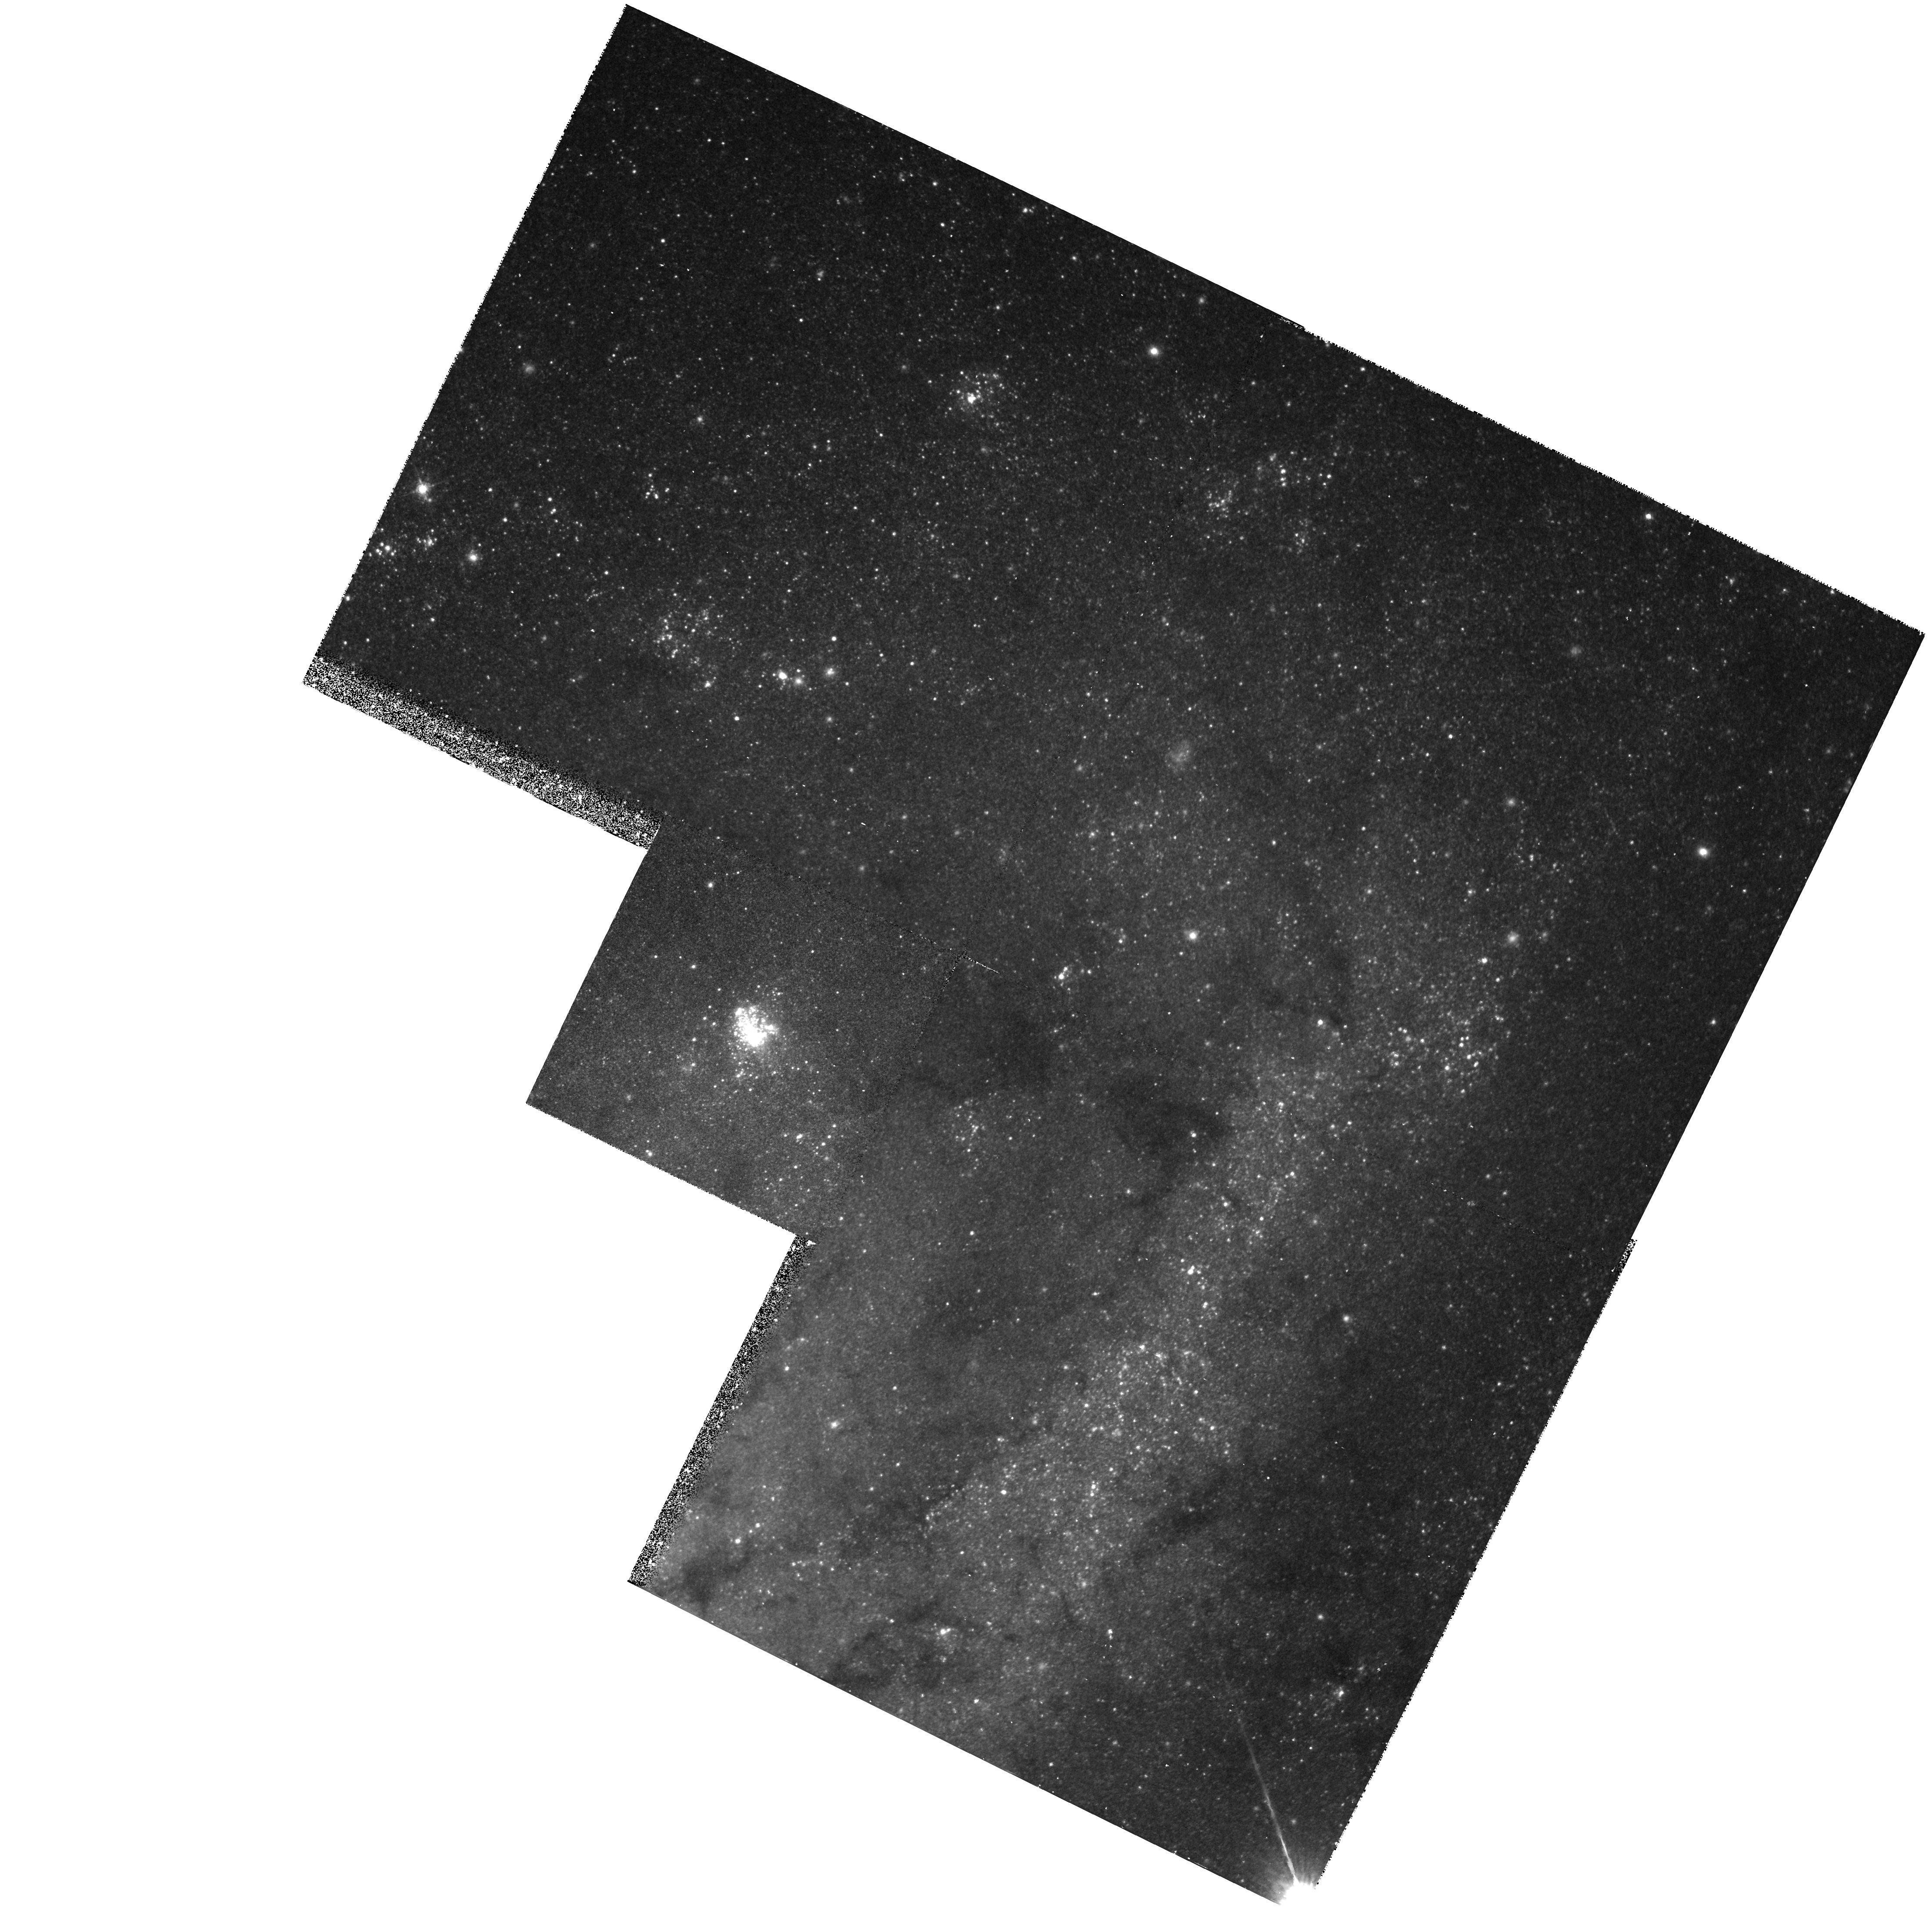
Target: NGC2403-174
Instrument: WFPC2/PC
Filter: F547M
Exposure: 23 min
Observation ID: hst_5383_02_wfpc2_pc_f547m_u27i02

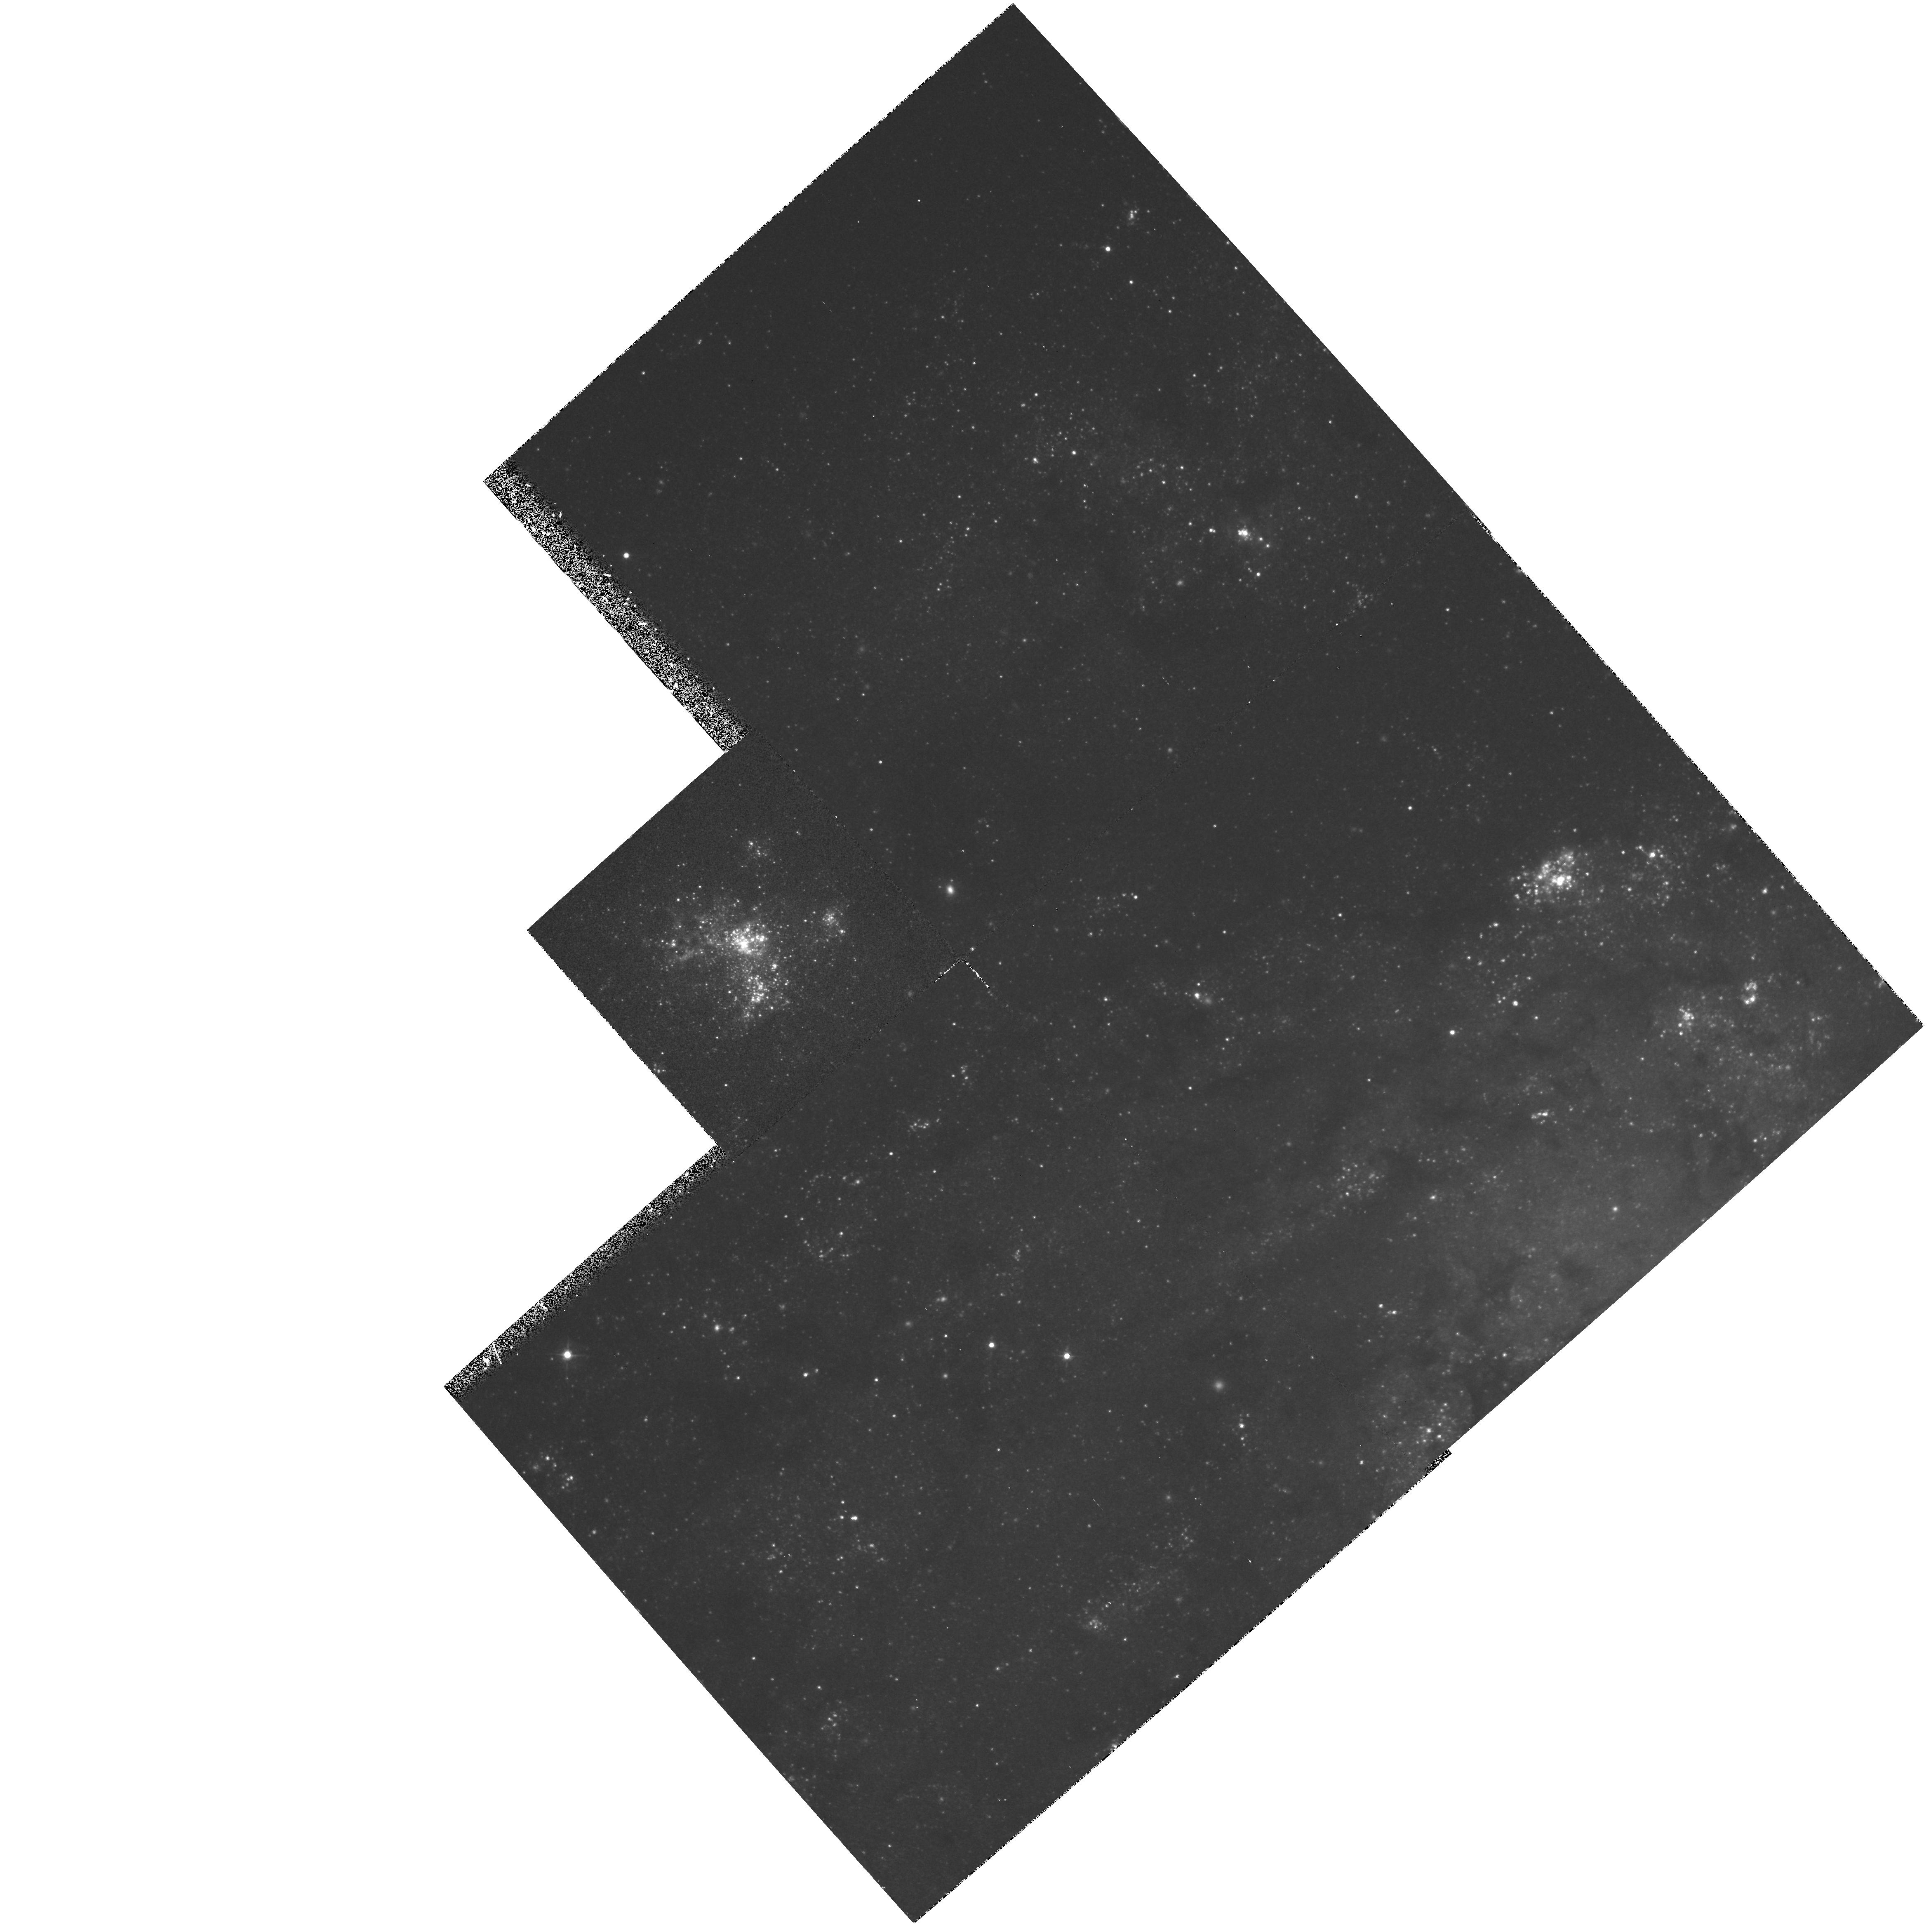
Target: NGC2403-298
Instrument: WFPC2/PC
Filter: F439W
Exposure: 45 min
Observation ID: hst_5383_01_wfpc2_pc_f439w_u27i01

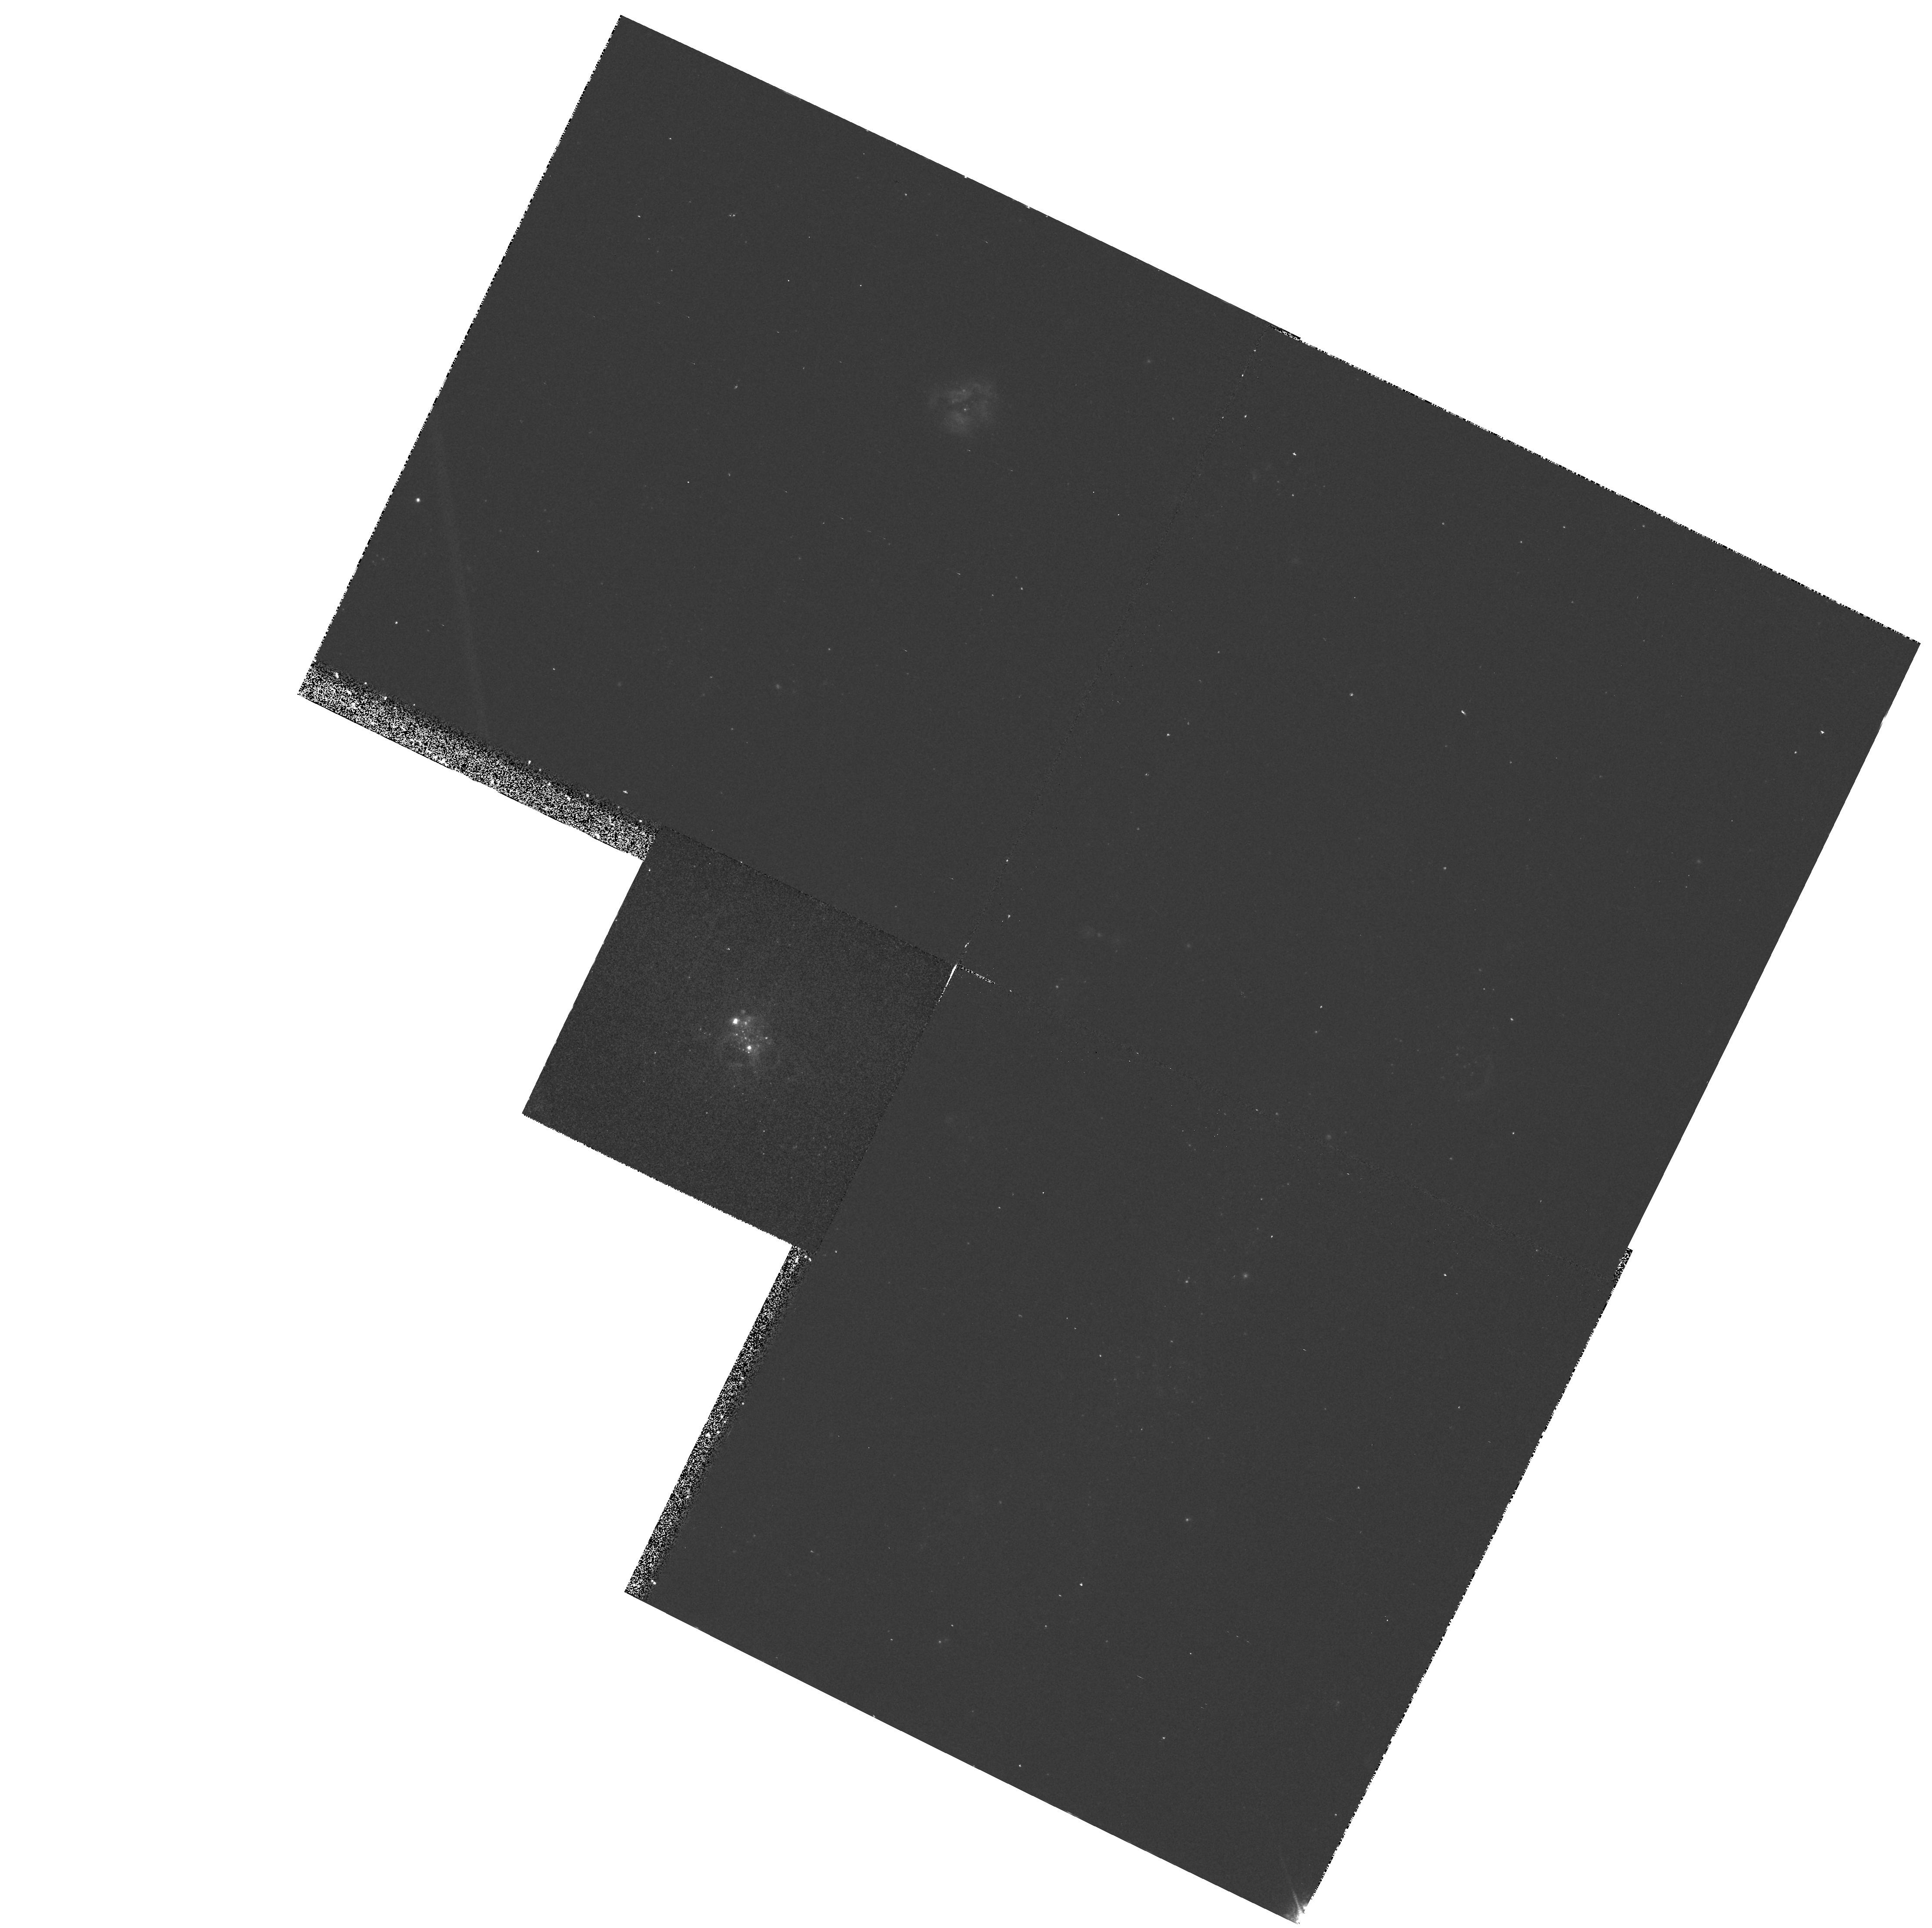
Target: NGC2403-174
Instrument: WFPC2/PC
Filter: F502N
Exposure: 17 min
Observation ID: hst_5383_02_wfpc2_pc_f502n_u27i02

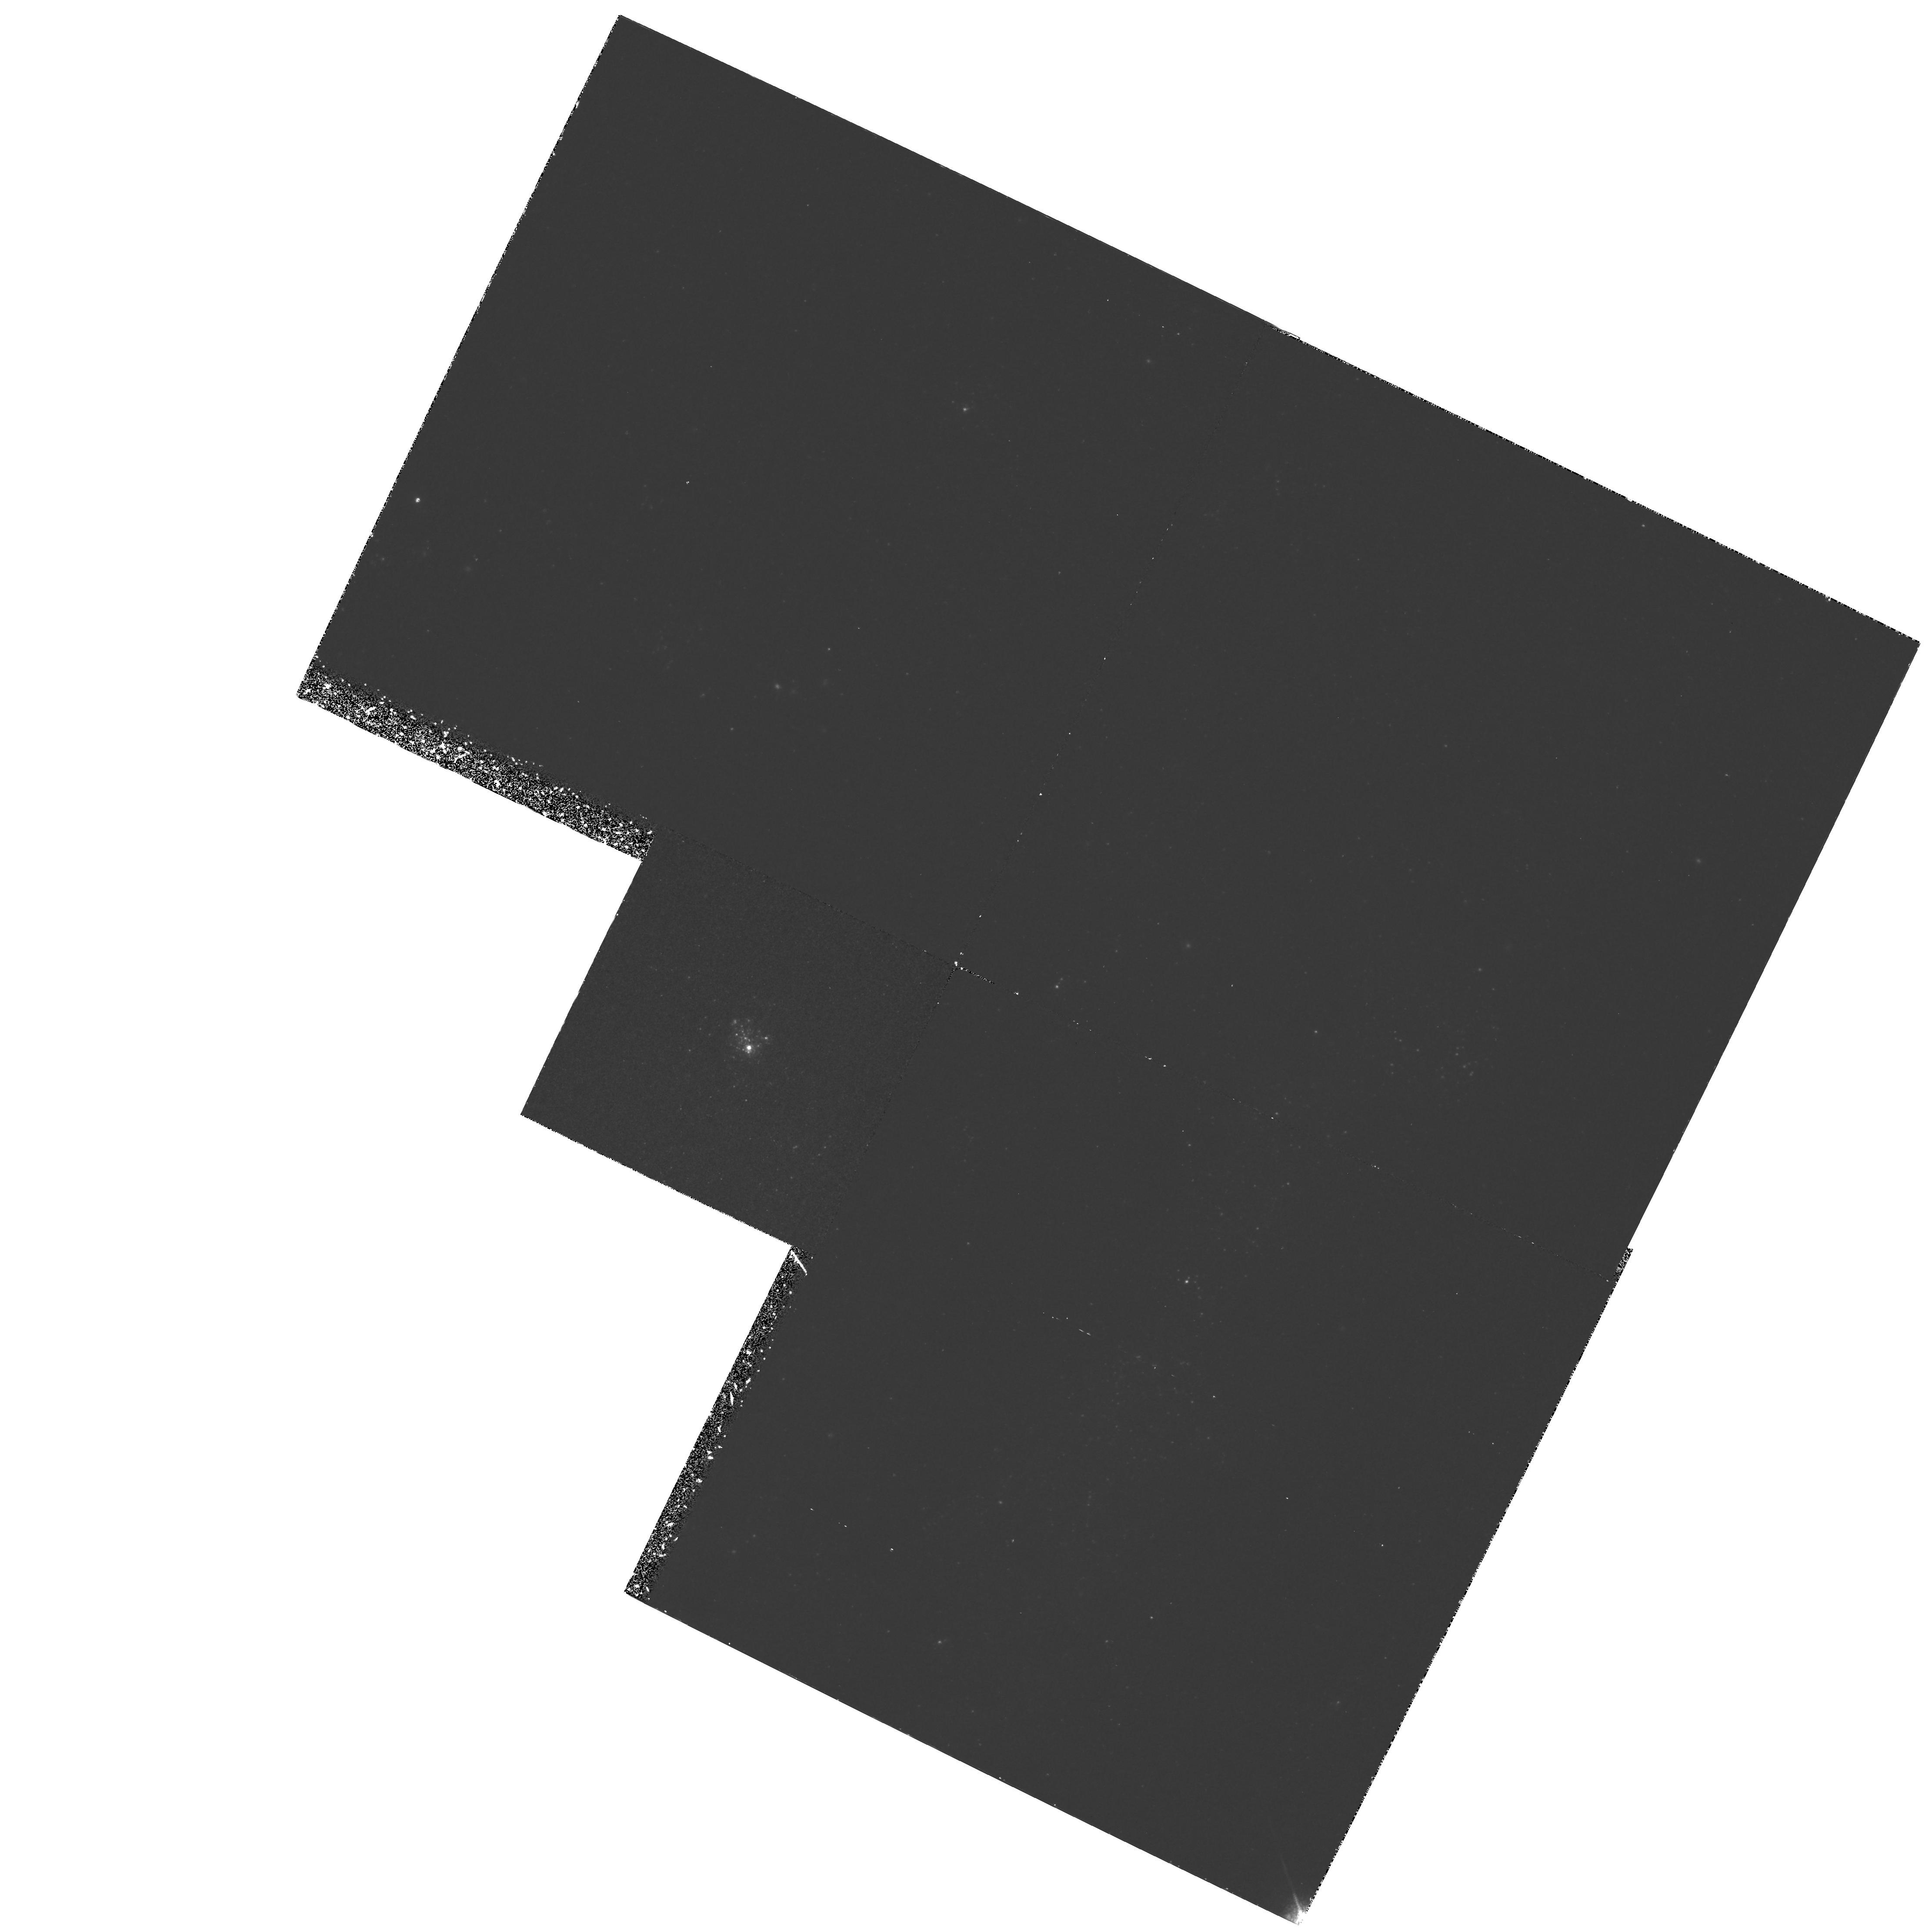
Target: NGC2403-174
Instrument: WFPC2/PC
Filter: F469N
Exposure: 3.1 h
Observation ID: hst_5383_02_wfpc2_pc_f469n_u27i02

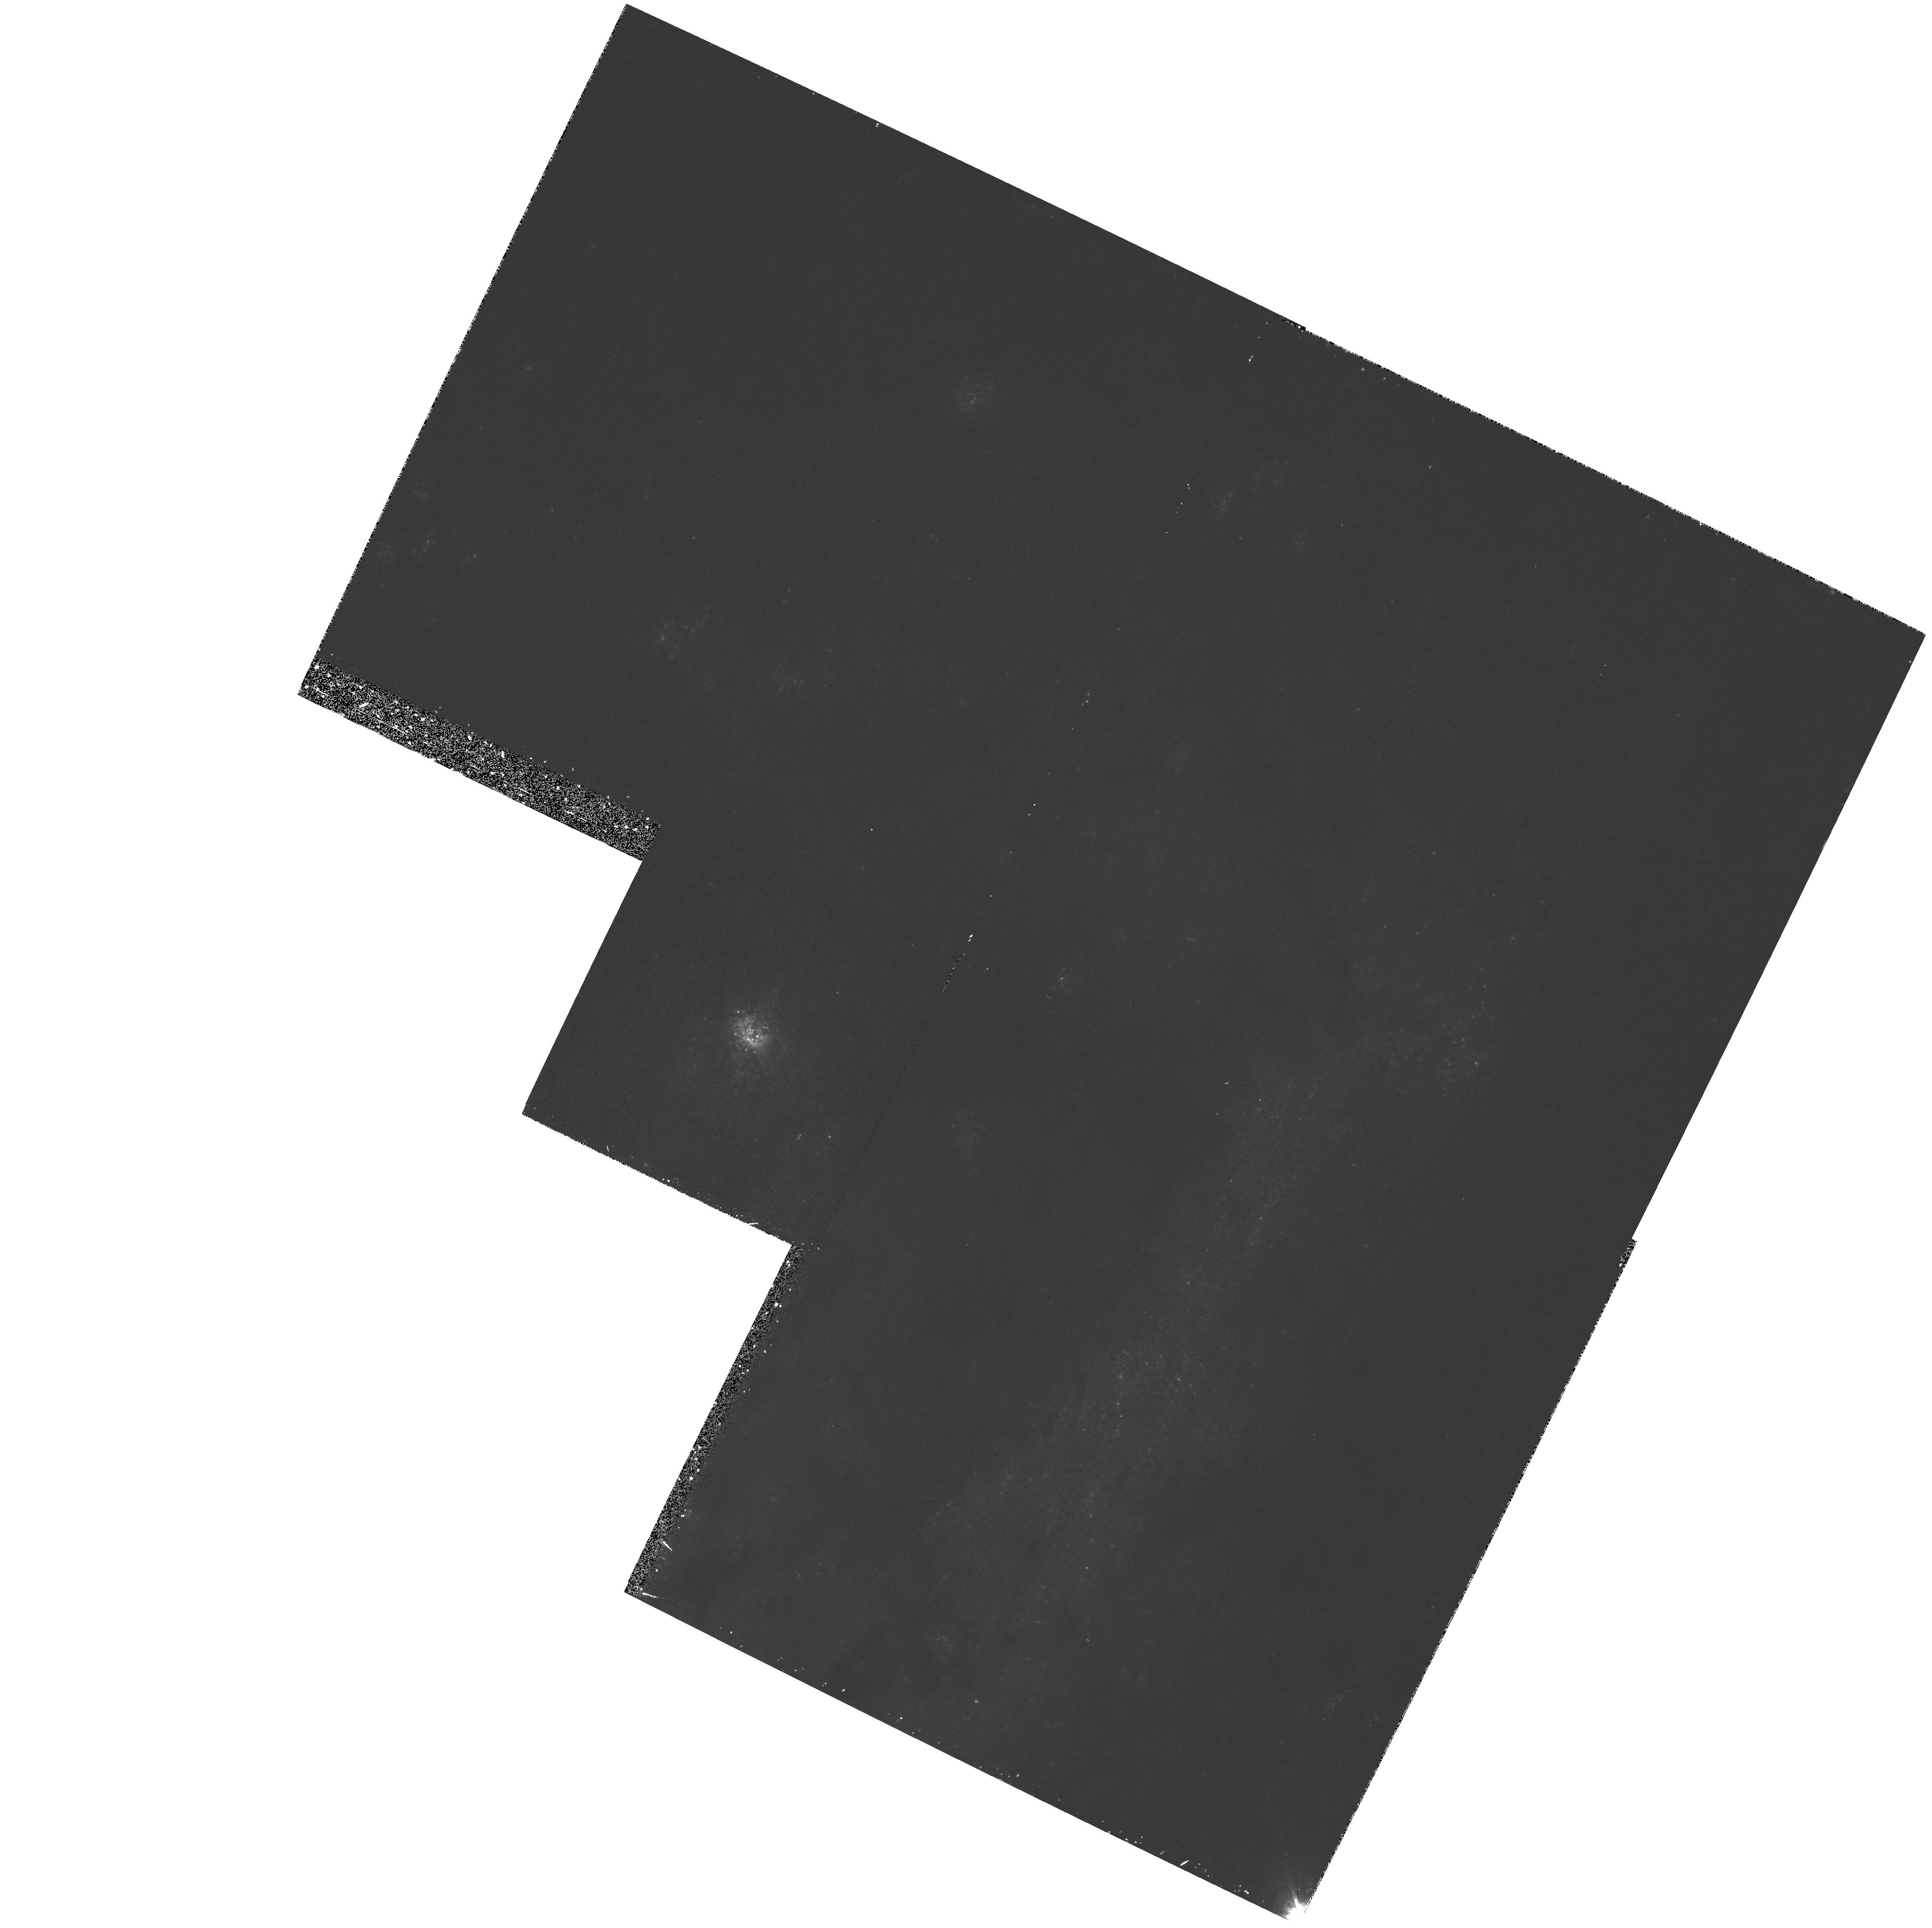
Target: NGC2403-174
Instrument: WFPC2/PC
Filter: F439W
Exposure: 45 min
Observation ID: hst_5383_02_wfpc2_pc_f439w_u27i02

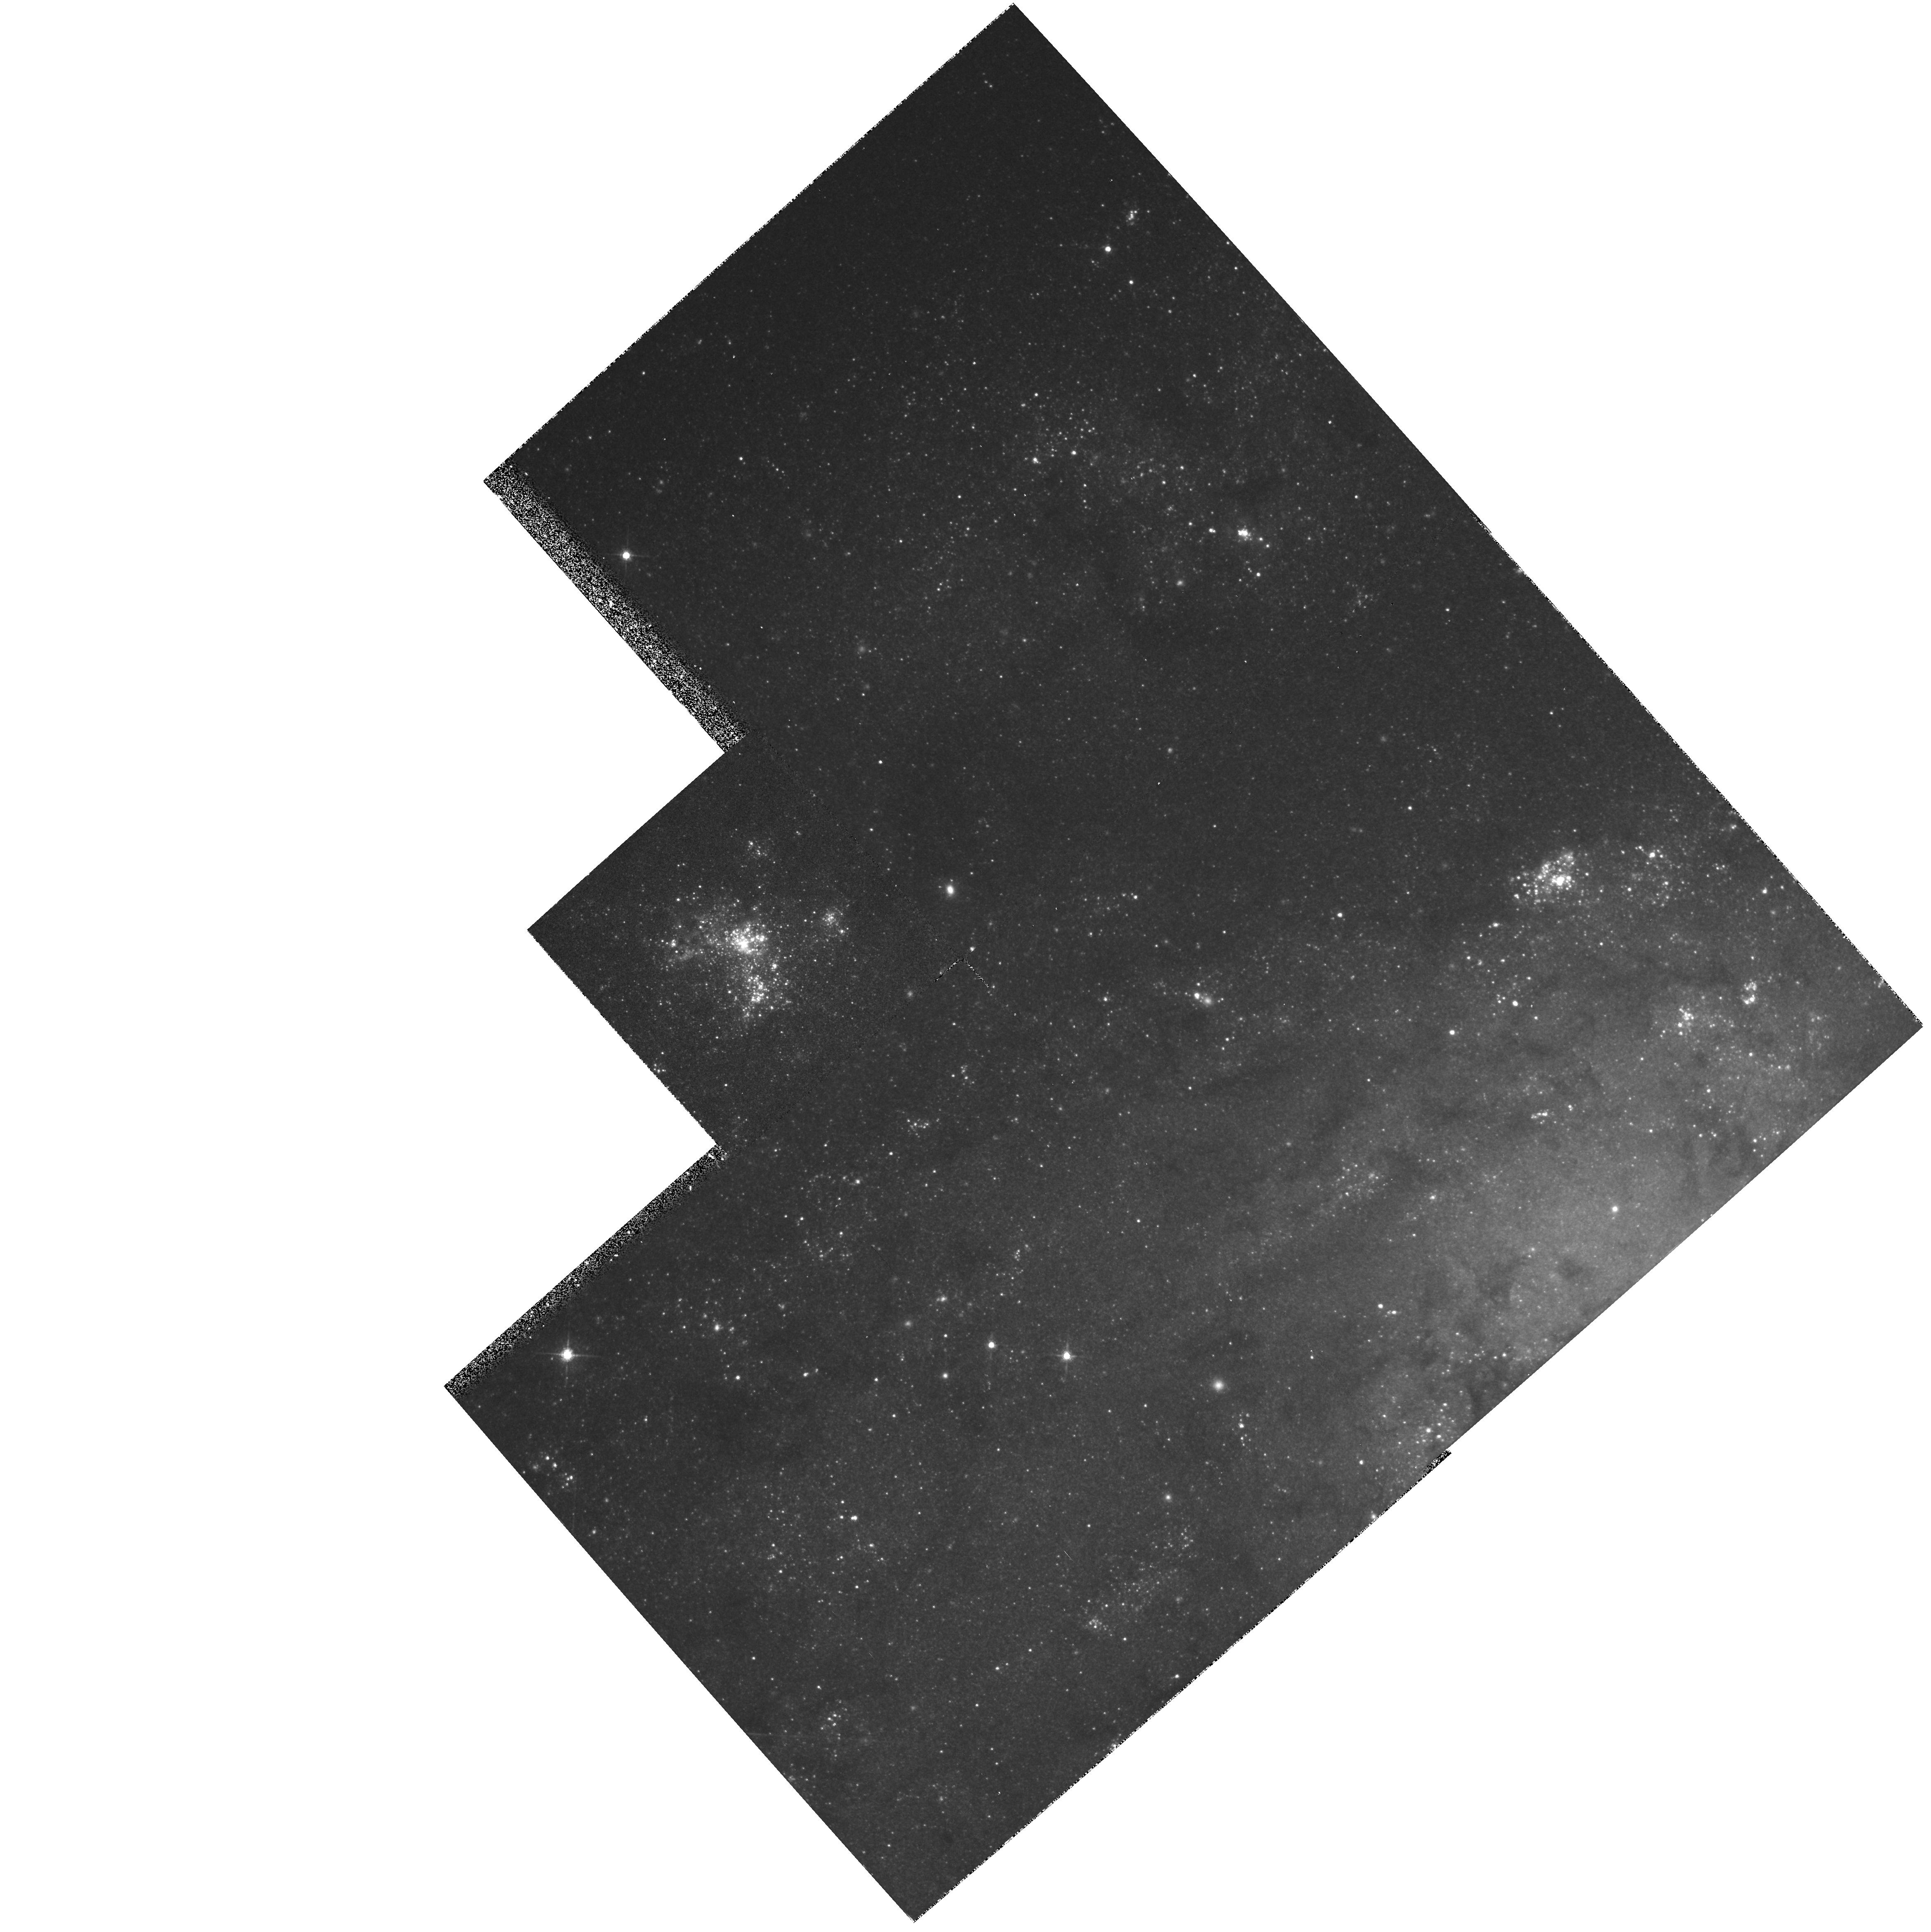
Target: NGC2403-298
Instrument: WFPC2/PC
Filter: F547M
Exposure: 23 min
Observation ID: hst_5383_01_wfpc2_pc_f547m_u27i01

THE WOLF-RAYET POPULATION OF GIANT HII REGIONS IN NGC 2403: CYCLE4 MEDIUM (PI: Drissen, Laurent)

Wolf-Rayet (WR) stars, the evolved descendants of the most massive O stars, play a very active role in the ecology of starburst regions by injecting huge amounts of mechanical energy into their surrounding interstellar medium, and by ejecting heavy elements through their powerful winds. The WR population of Giant HII regions (GHRs) has so far been investigated in a very small number of nearby objects. We propose to significantly increase this sample by imaging the four most massive GHRs in the late -type spiral galaxy NGC 2403 with a filter (F439N) centered on the strongest WR emission line, HeII 4686. This will allow for the first time a direct determination of the number of WR stars in GHRs of high metallicity and therefore provide important constraints for evolutionary models of massive stars. We will also obtain narrow-band OIII images to study the effects of WR stars on the morphology of their parent GHR.